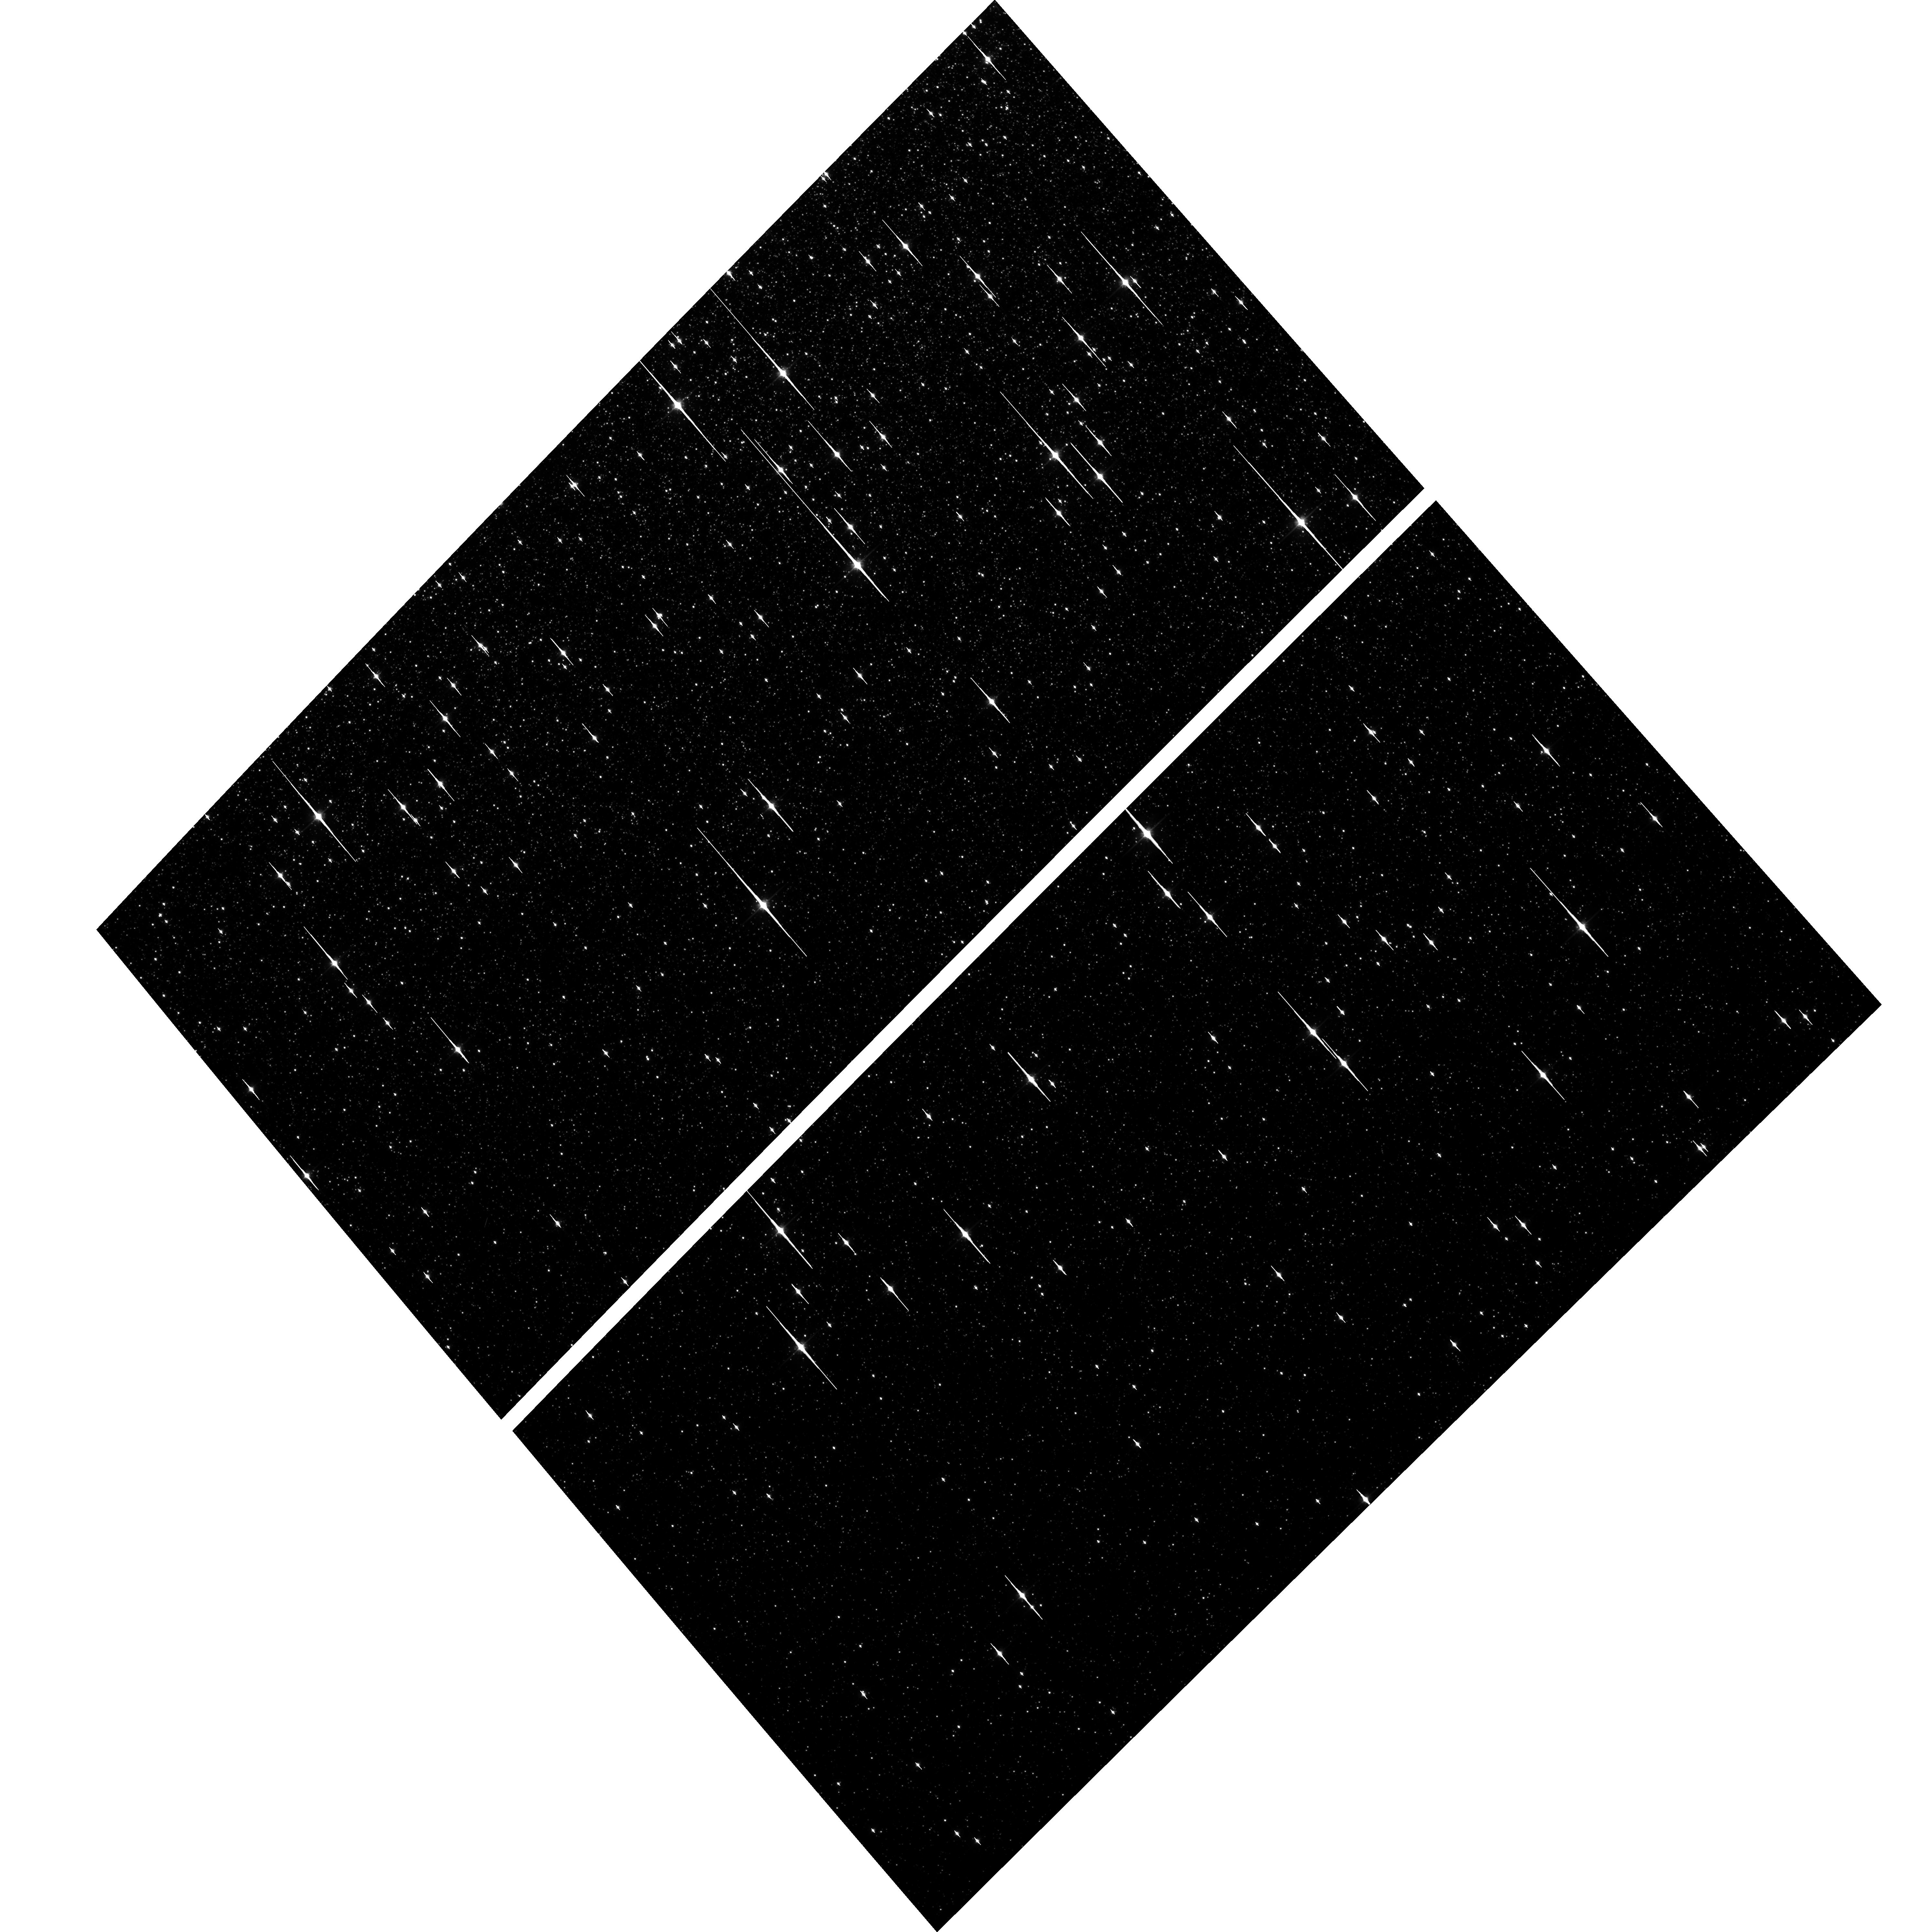
Target: NGC-5139-BRWNV1V3. Instrument: ACS/WFC. Filter: F814W. Exposure: 2 min. Observation ID: hst_16247_02_acs_wfc_f814w_jebd02

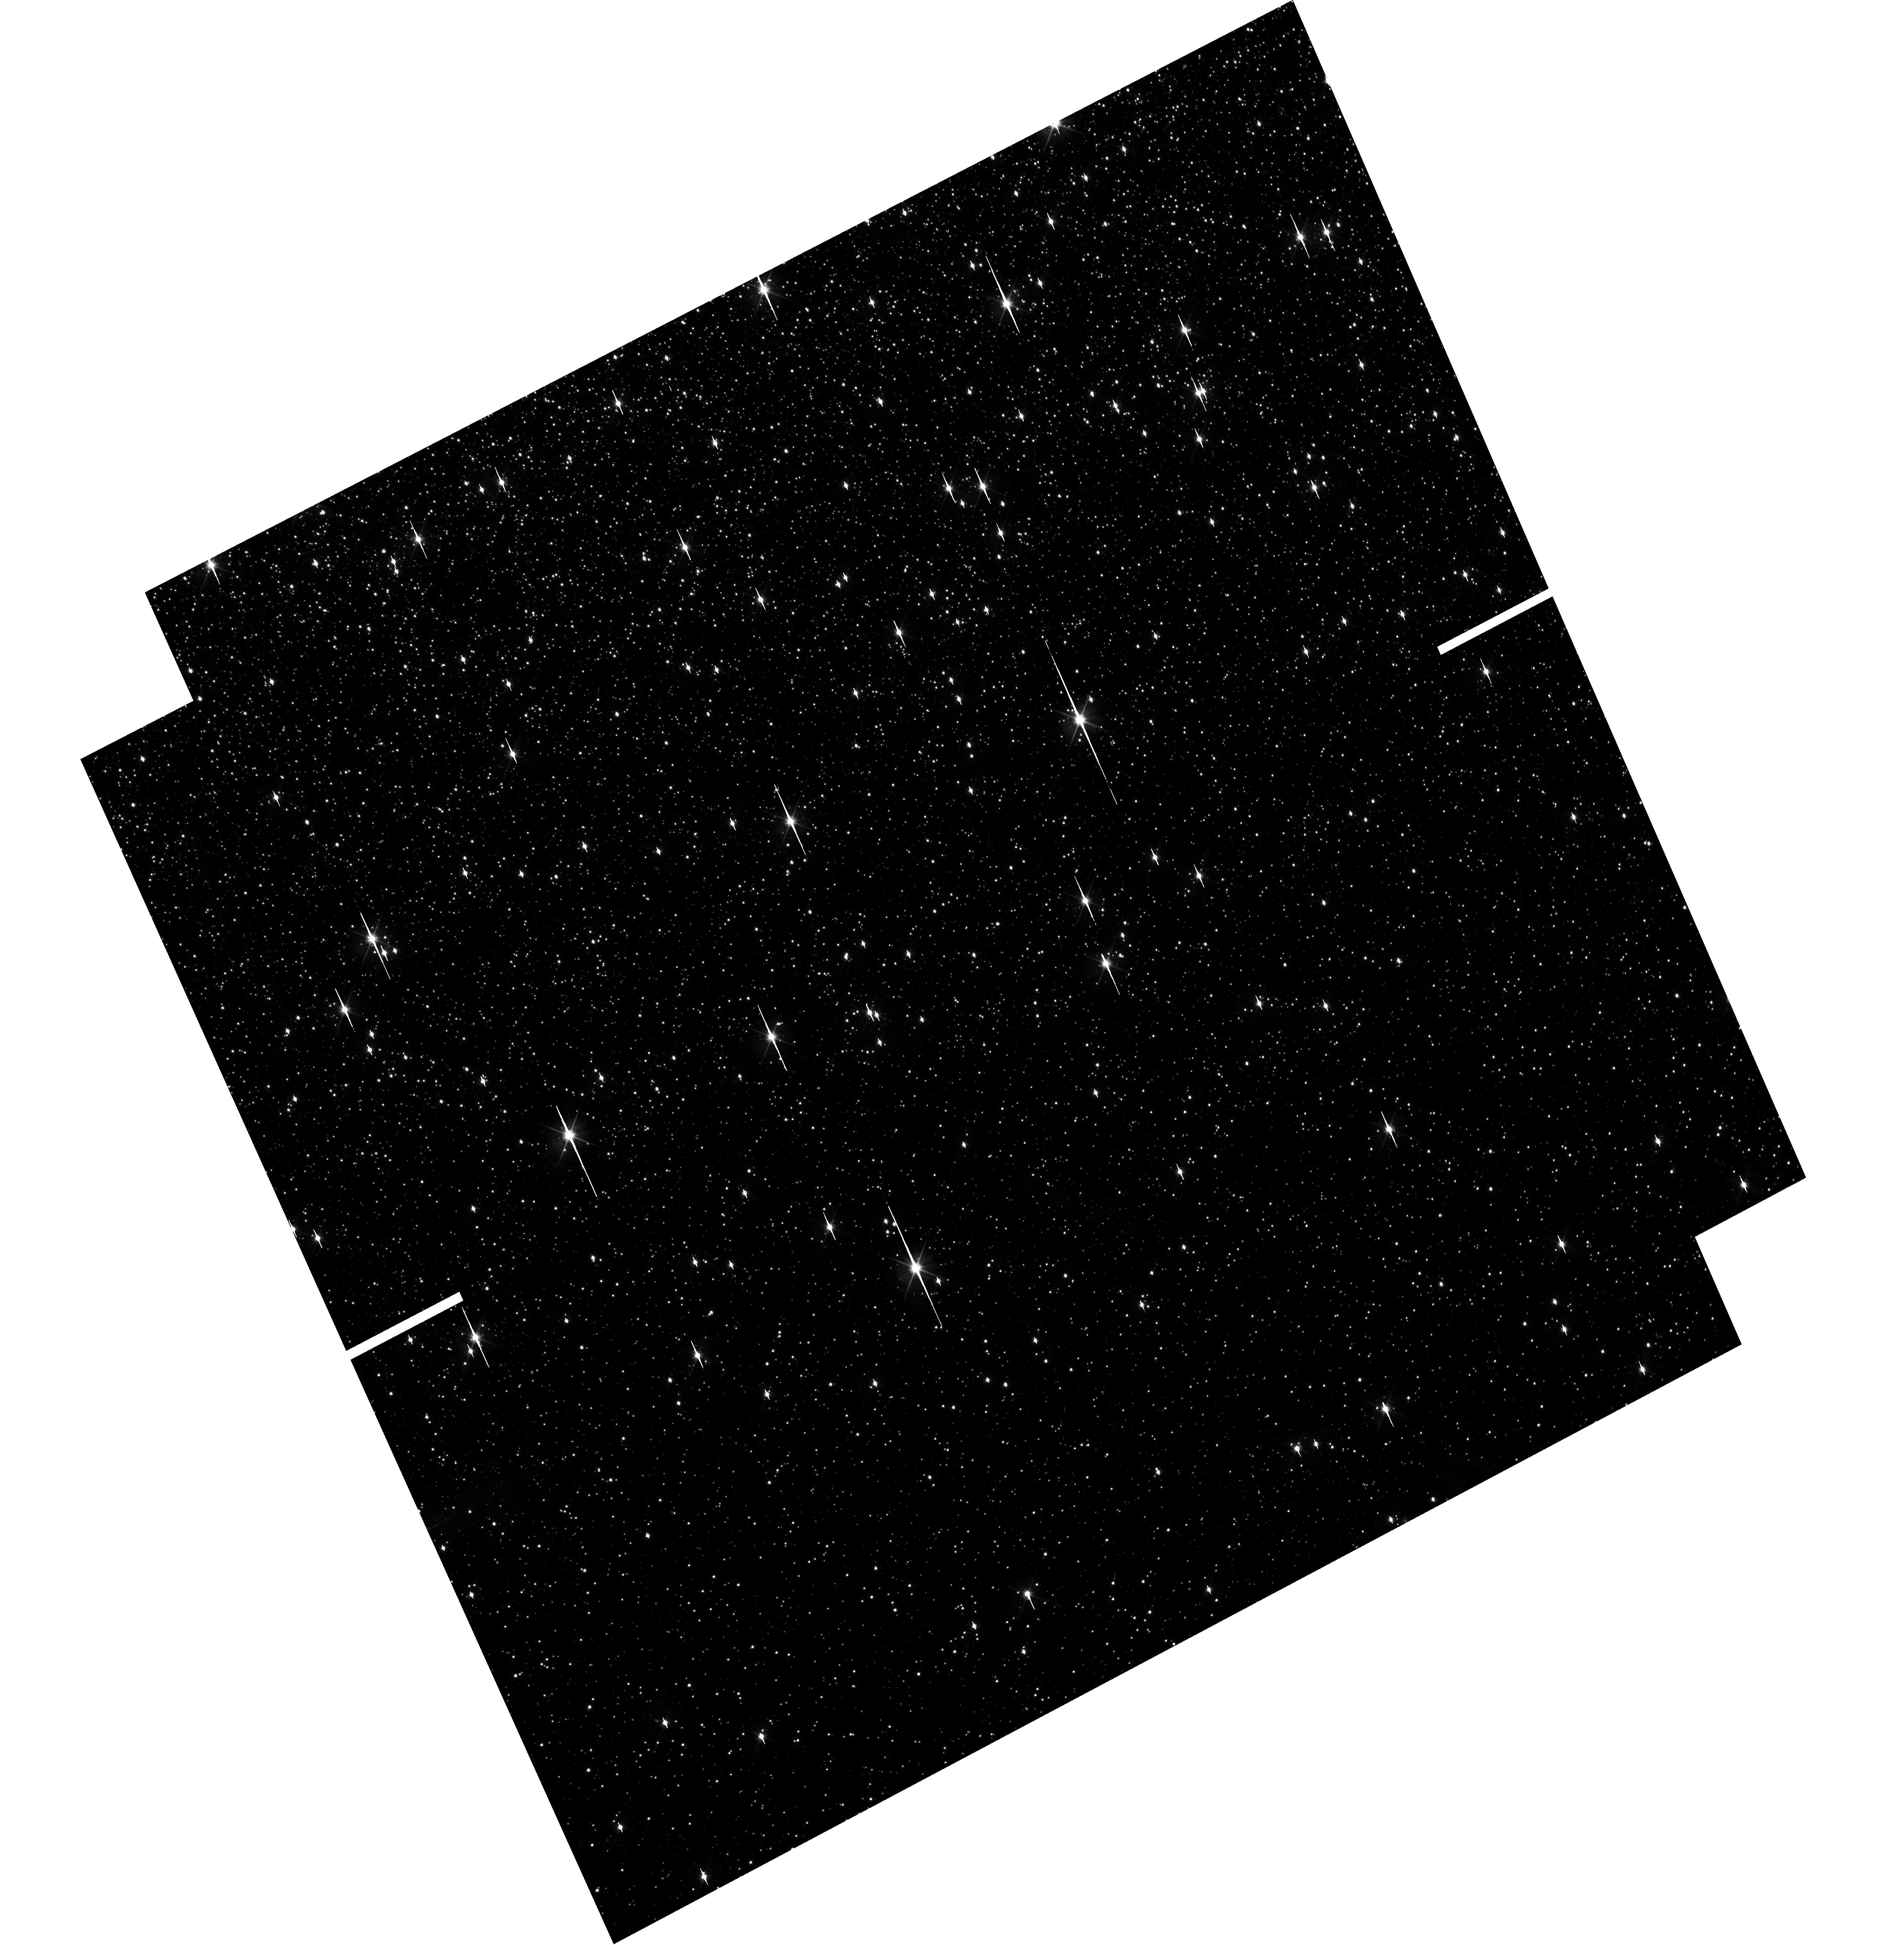
Target: NGC-5139-RSTTV1. Instrument: WFC3/UVIS. Filter: F606W. Exposure: 11 min. Observation ID: hst_16247_01_wfc3_uvis_f606w_iebd01

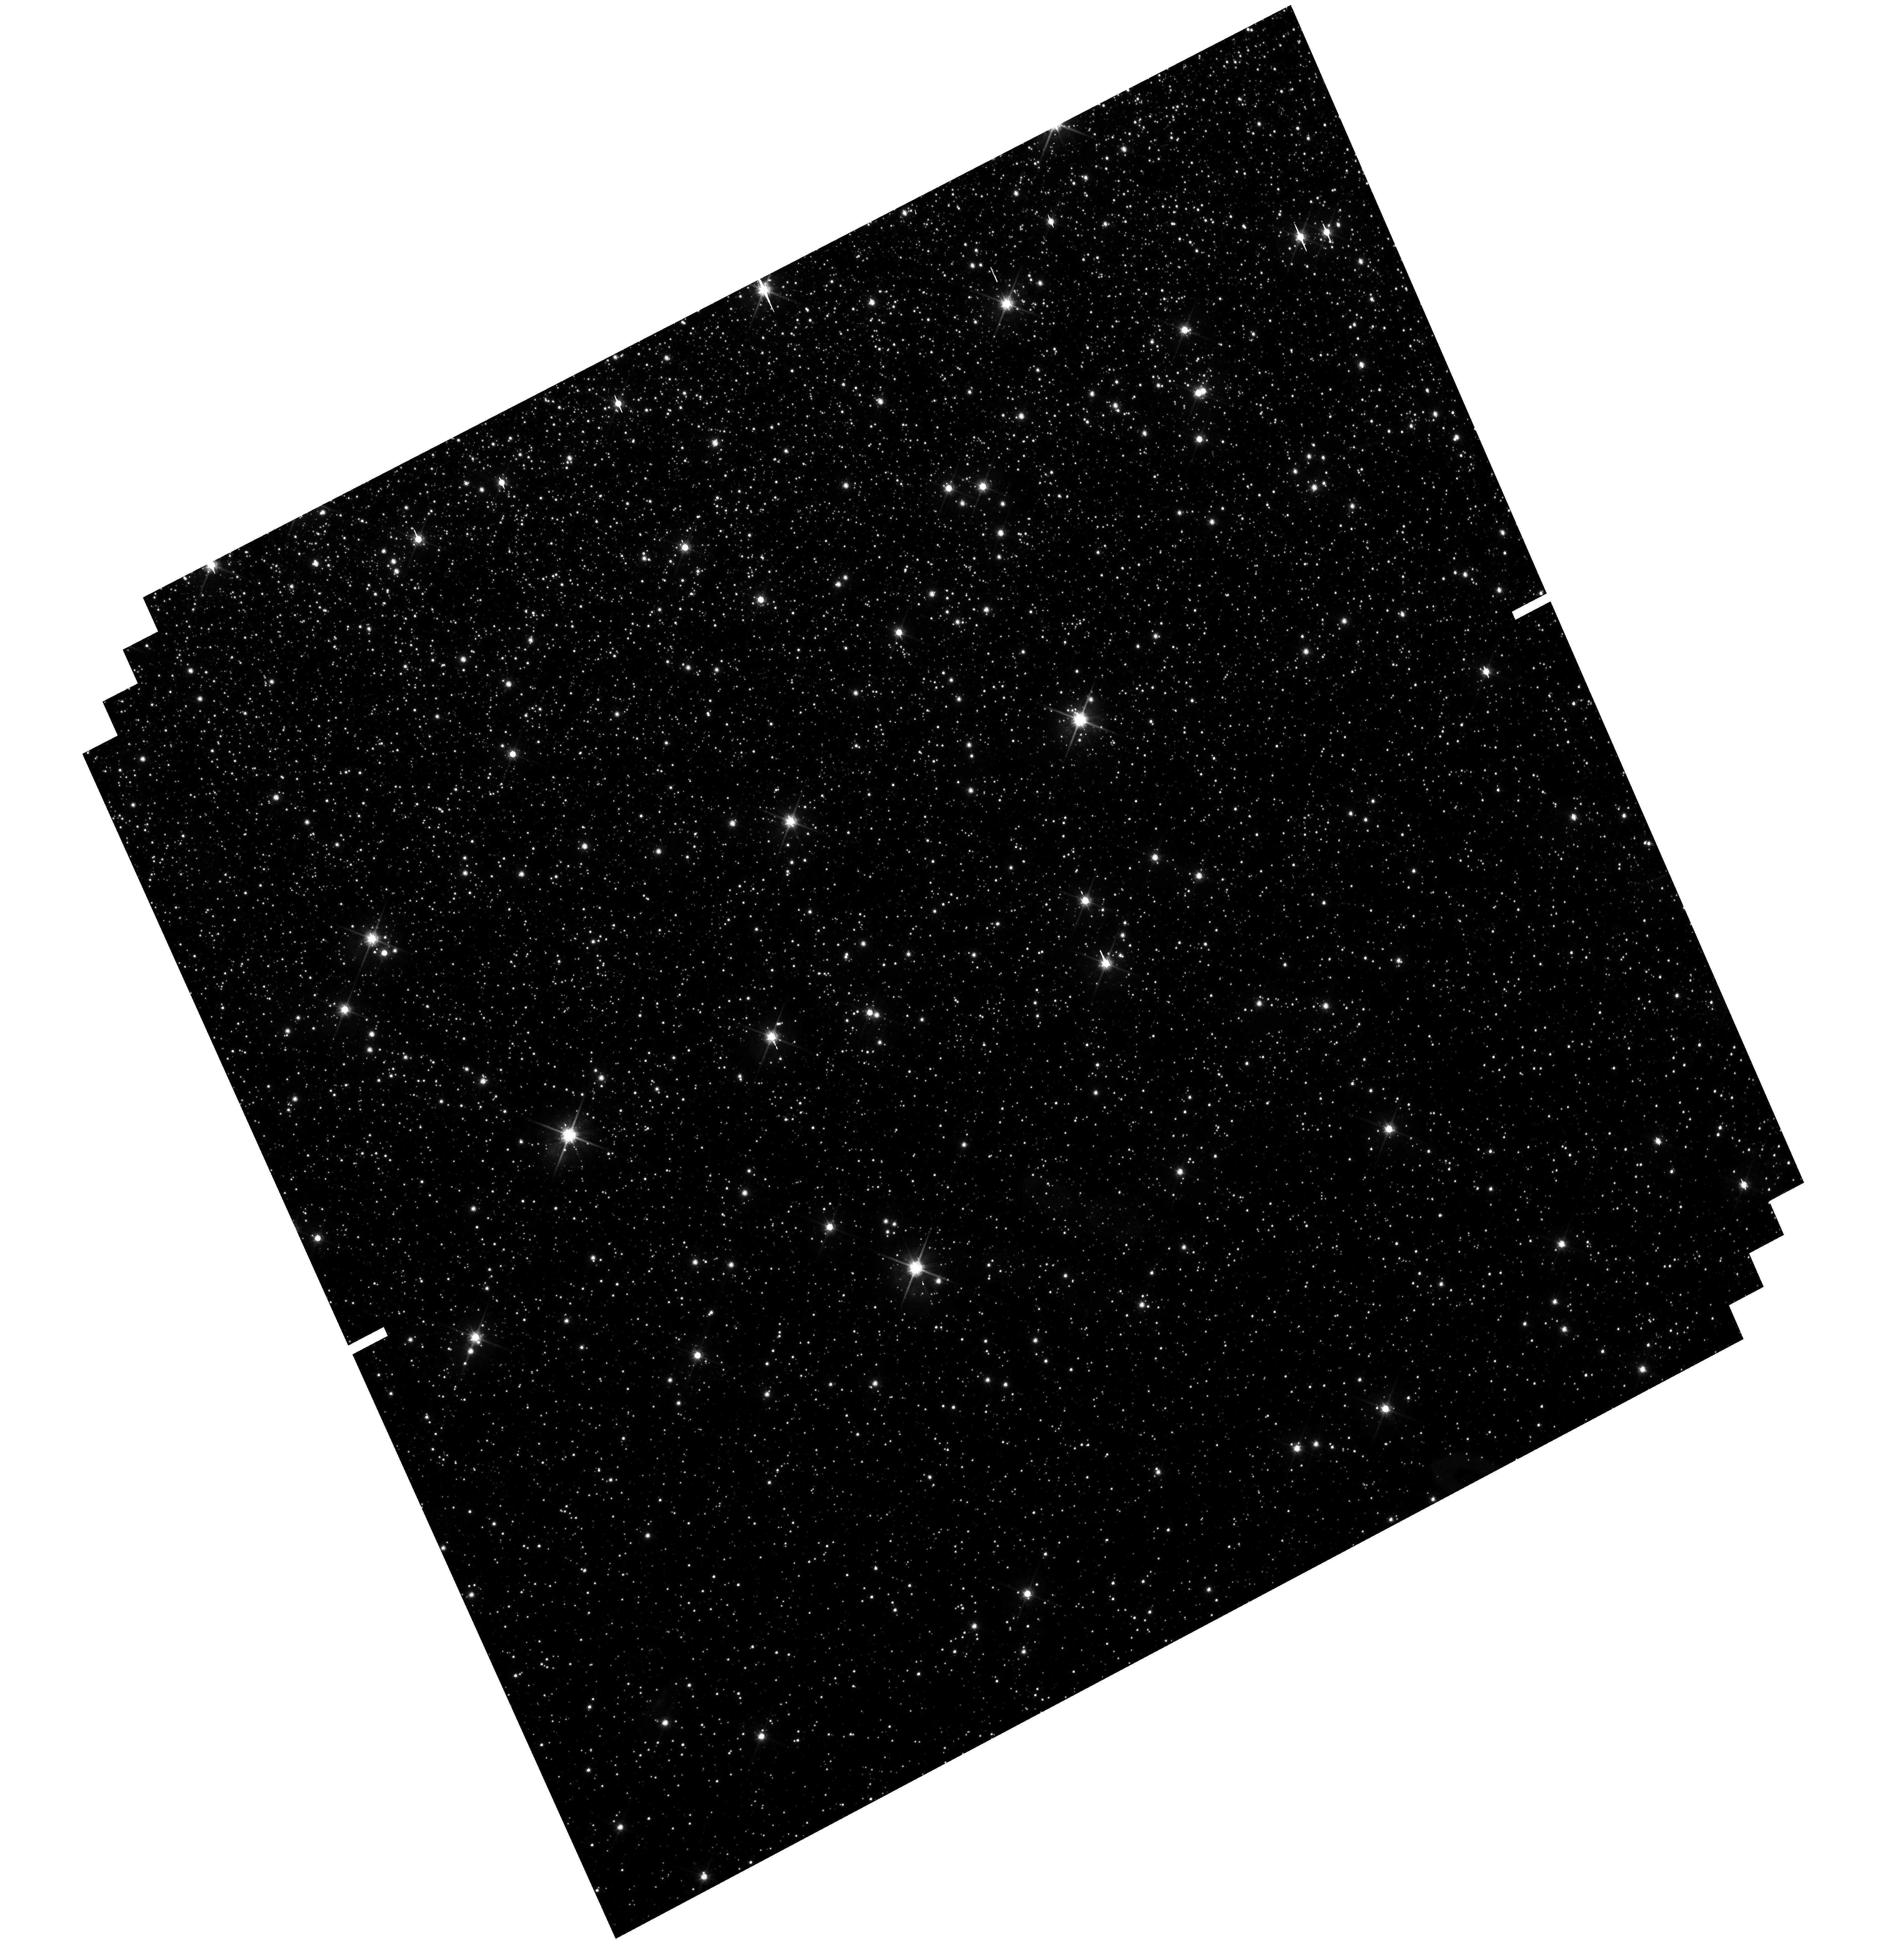
Target: NGC-5139-RSTTV1. Instrument: WFC3/UVIS. Filter: F814W. Exposure: 23 min. Observation ID: hst_16247_01_wfc3_uvis_f814w_iebd01

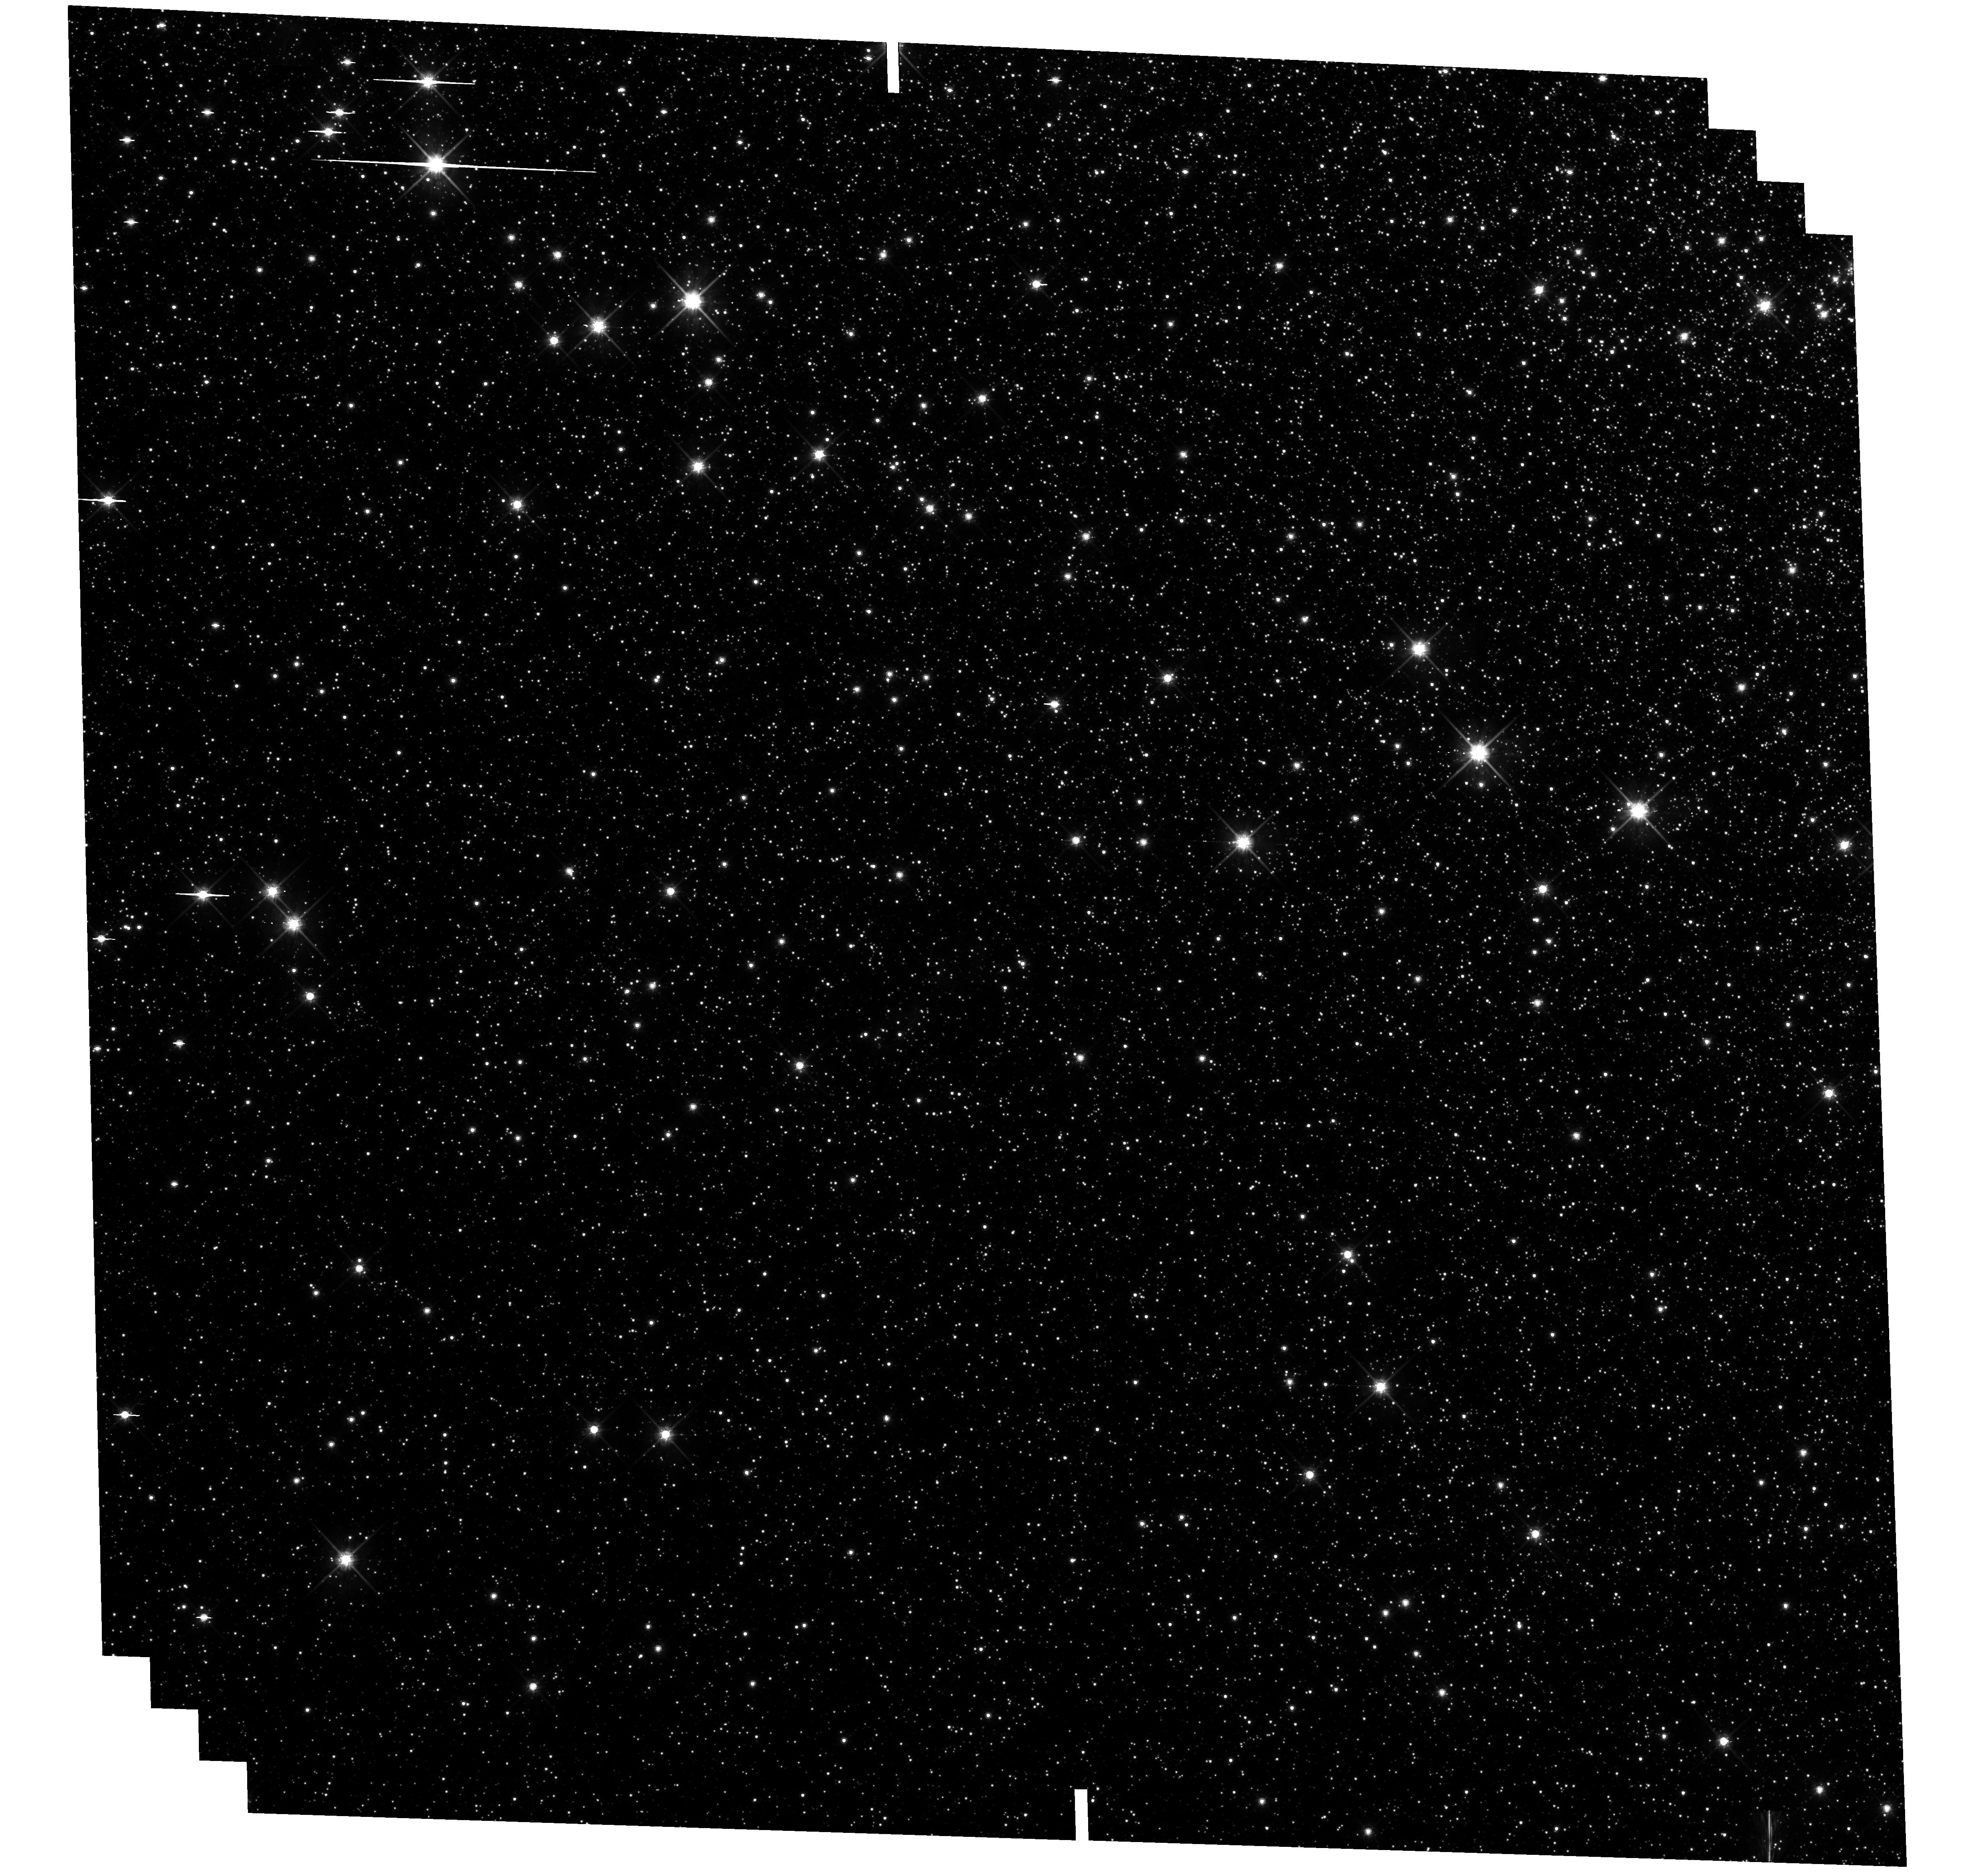
Target: NGC-5139-BRWNV1V3. Instrument: WFC3/UVIS. Filter: F814W. Exposure: 23 min. Observation ID: hst_16247_02_wfc3_uvis_f814w_iebd02

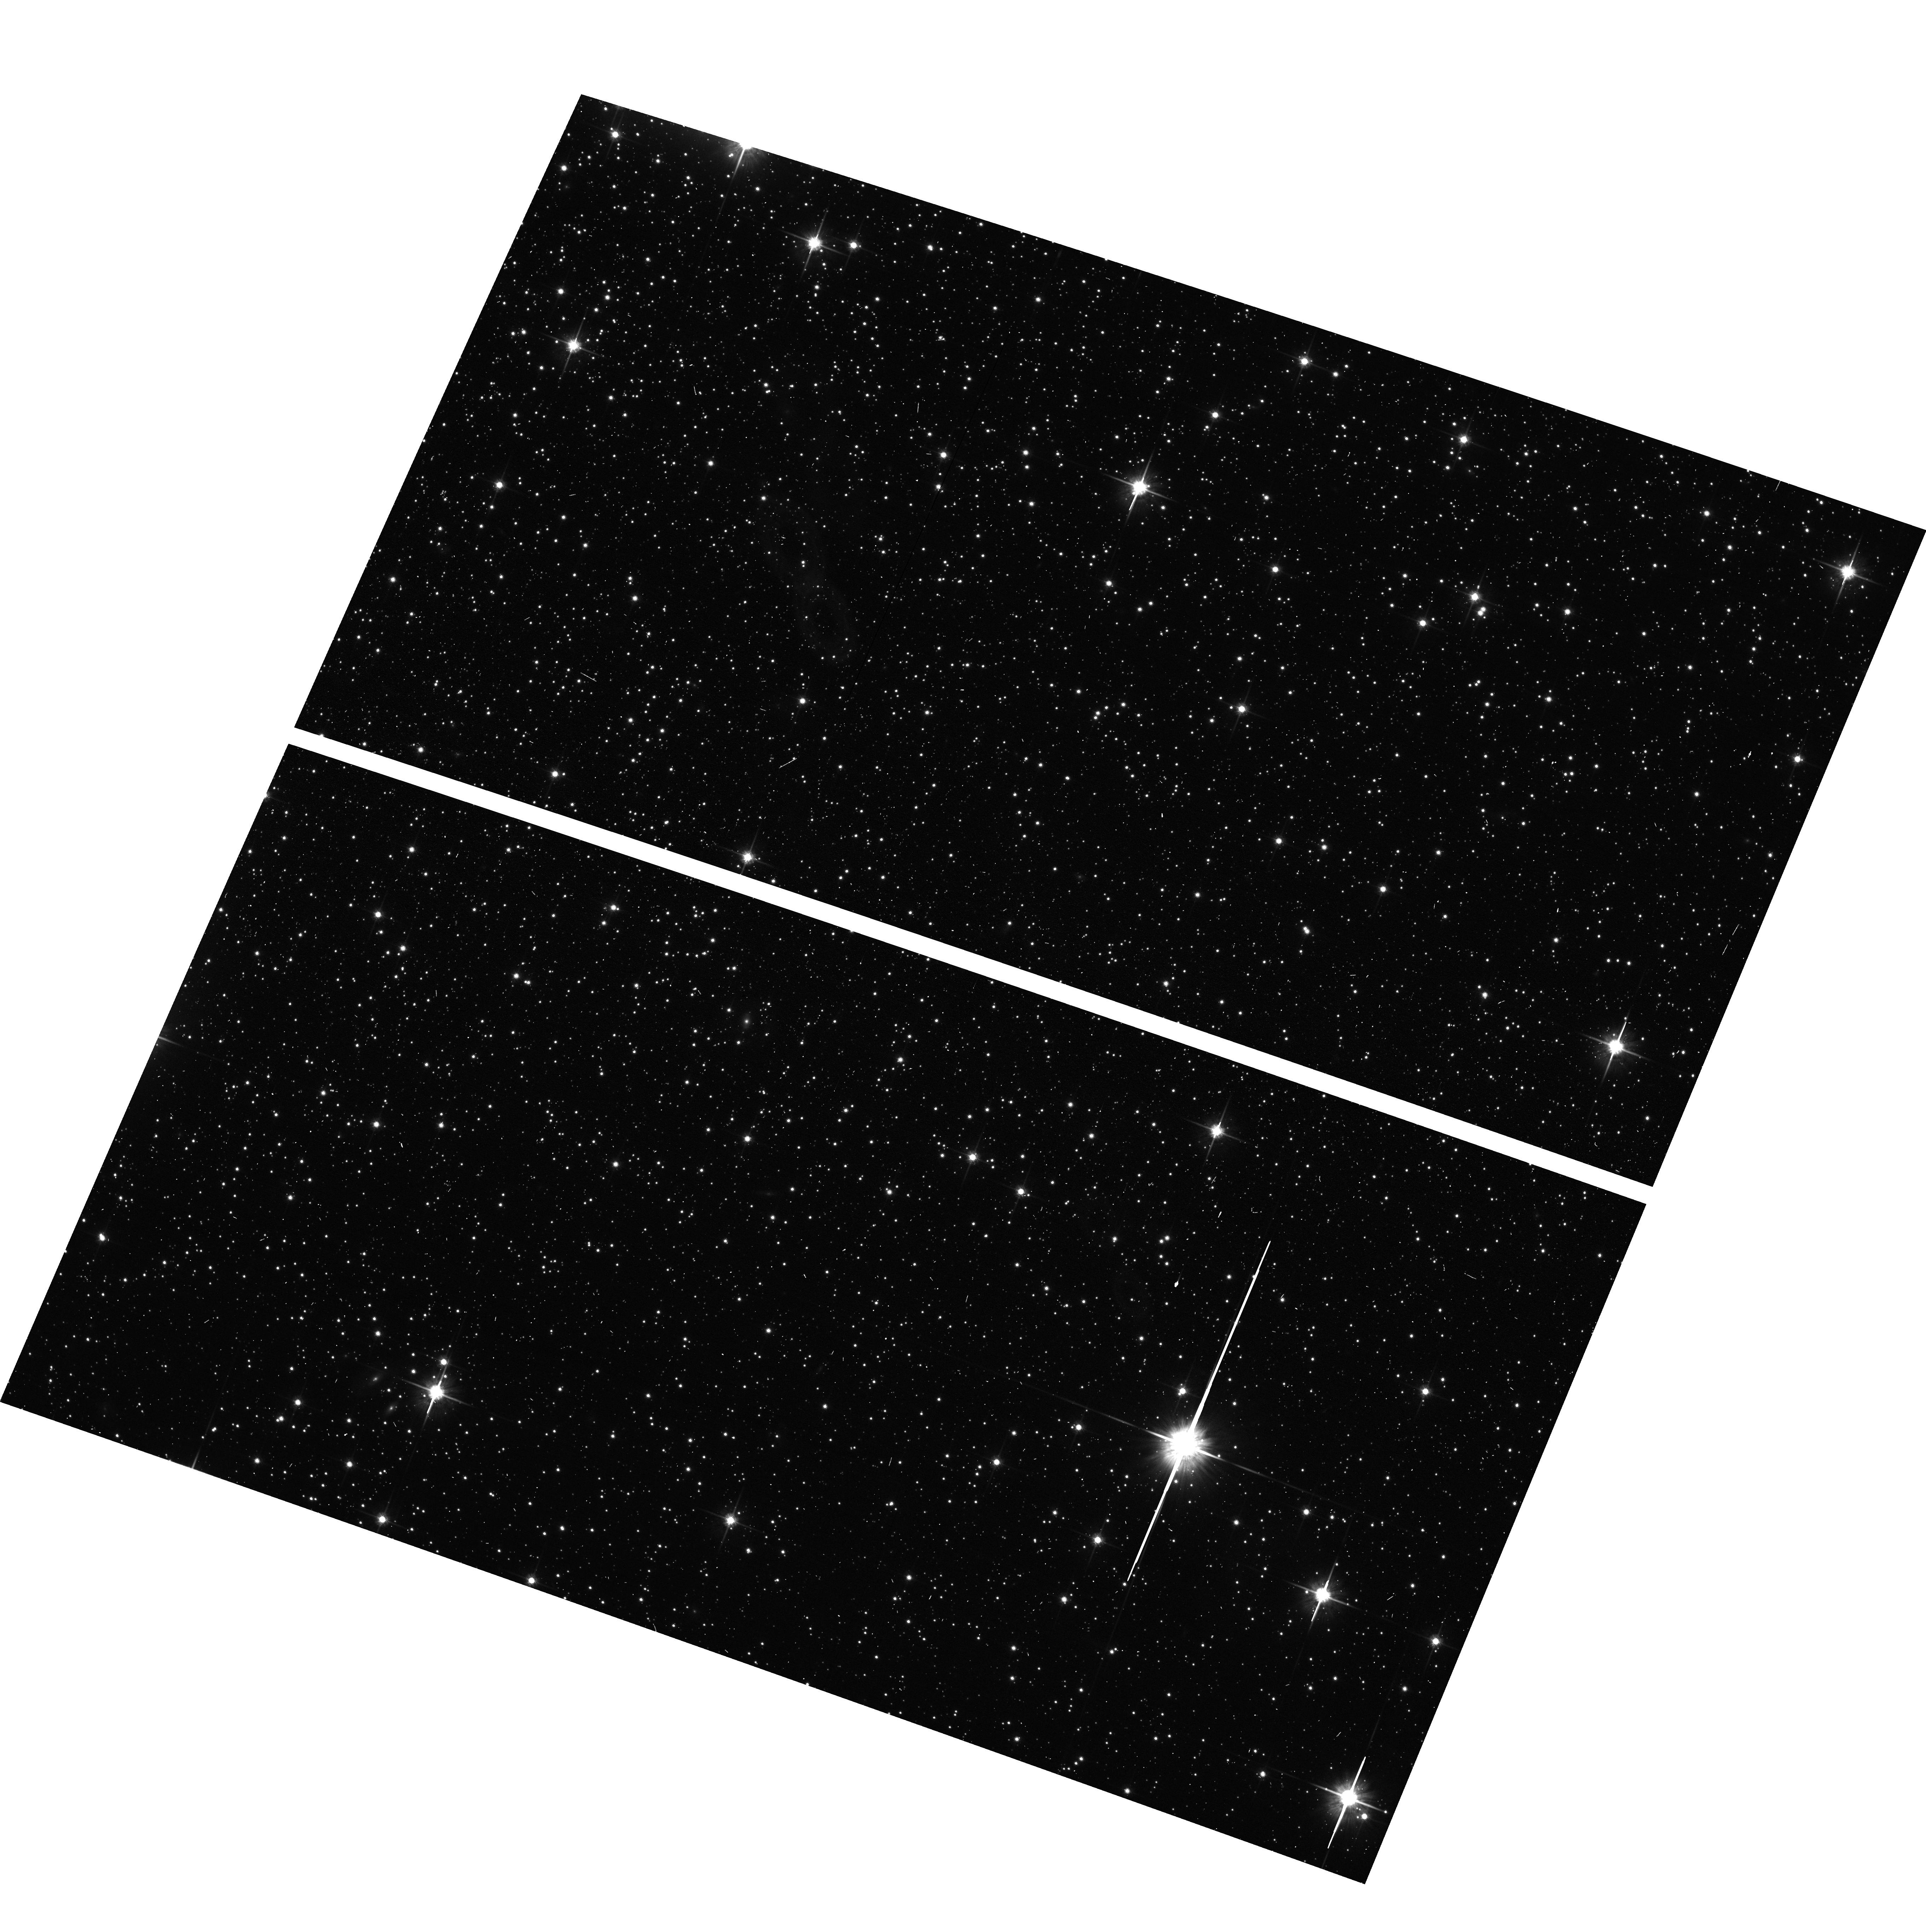
Target: NGC-5139-RSTTV1. Instrument: ACS/WFC. Filter: F814W. Exposure: 2 min. Observation ID: hst_16247_01_acs_wfc_f814w_jebd01

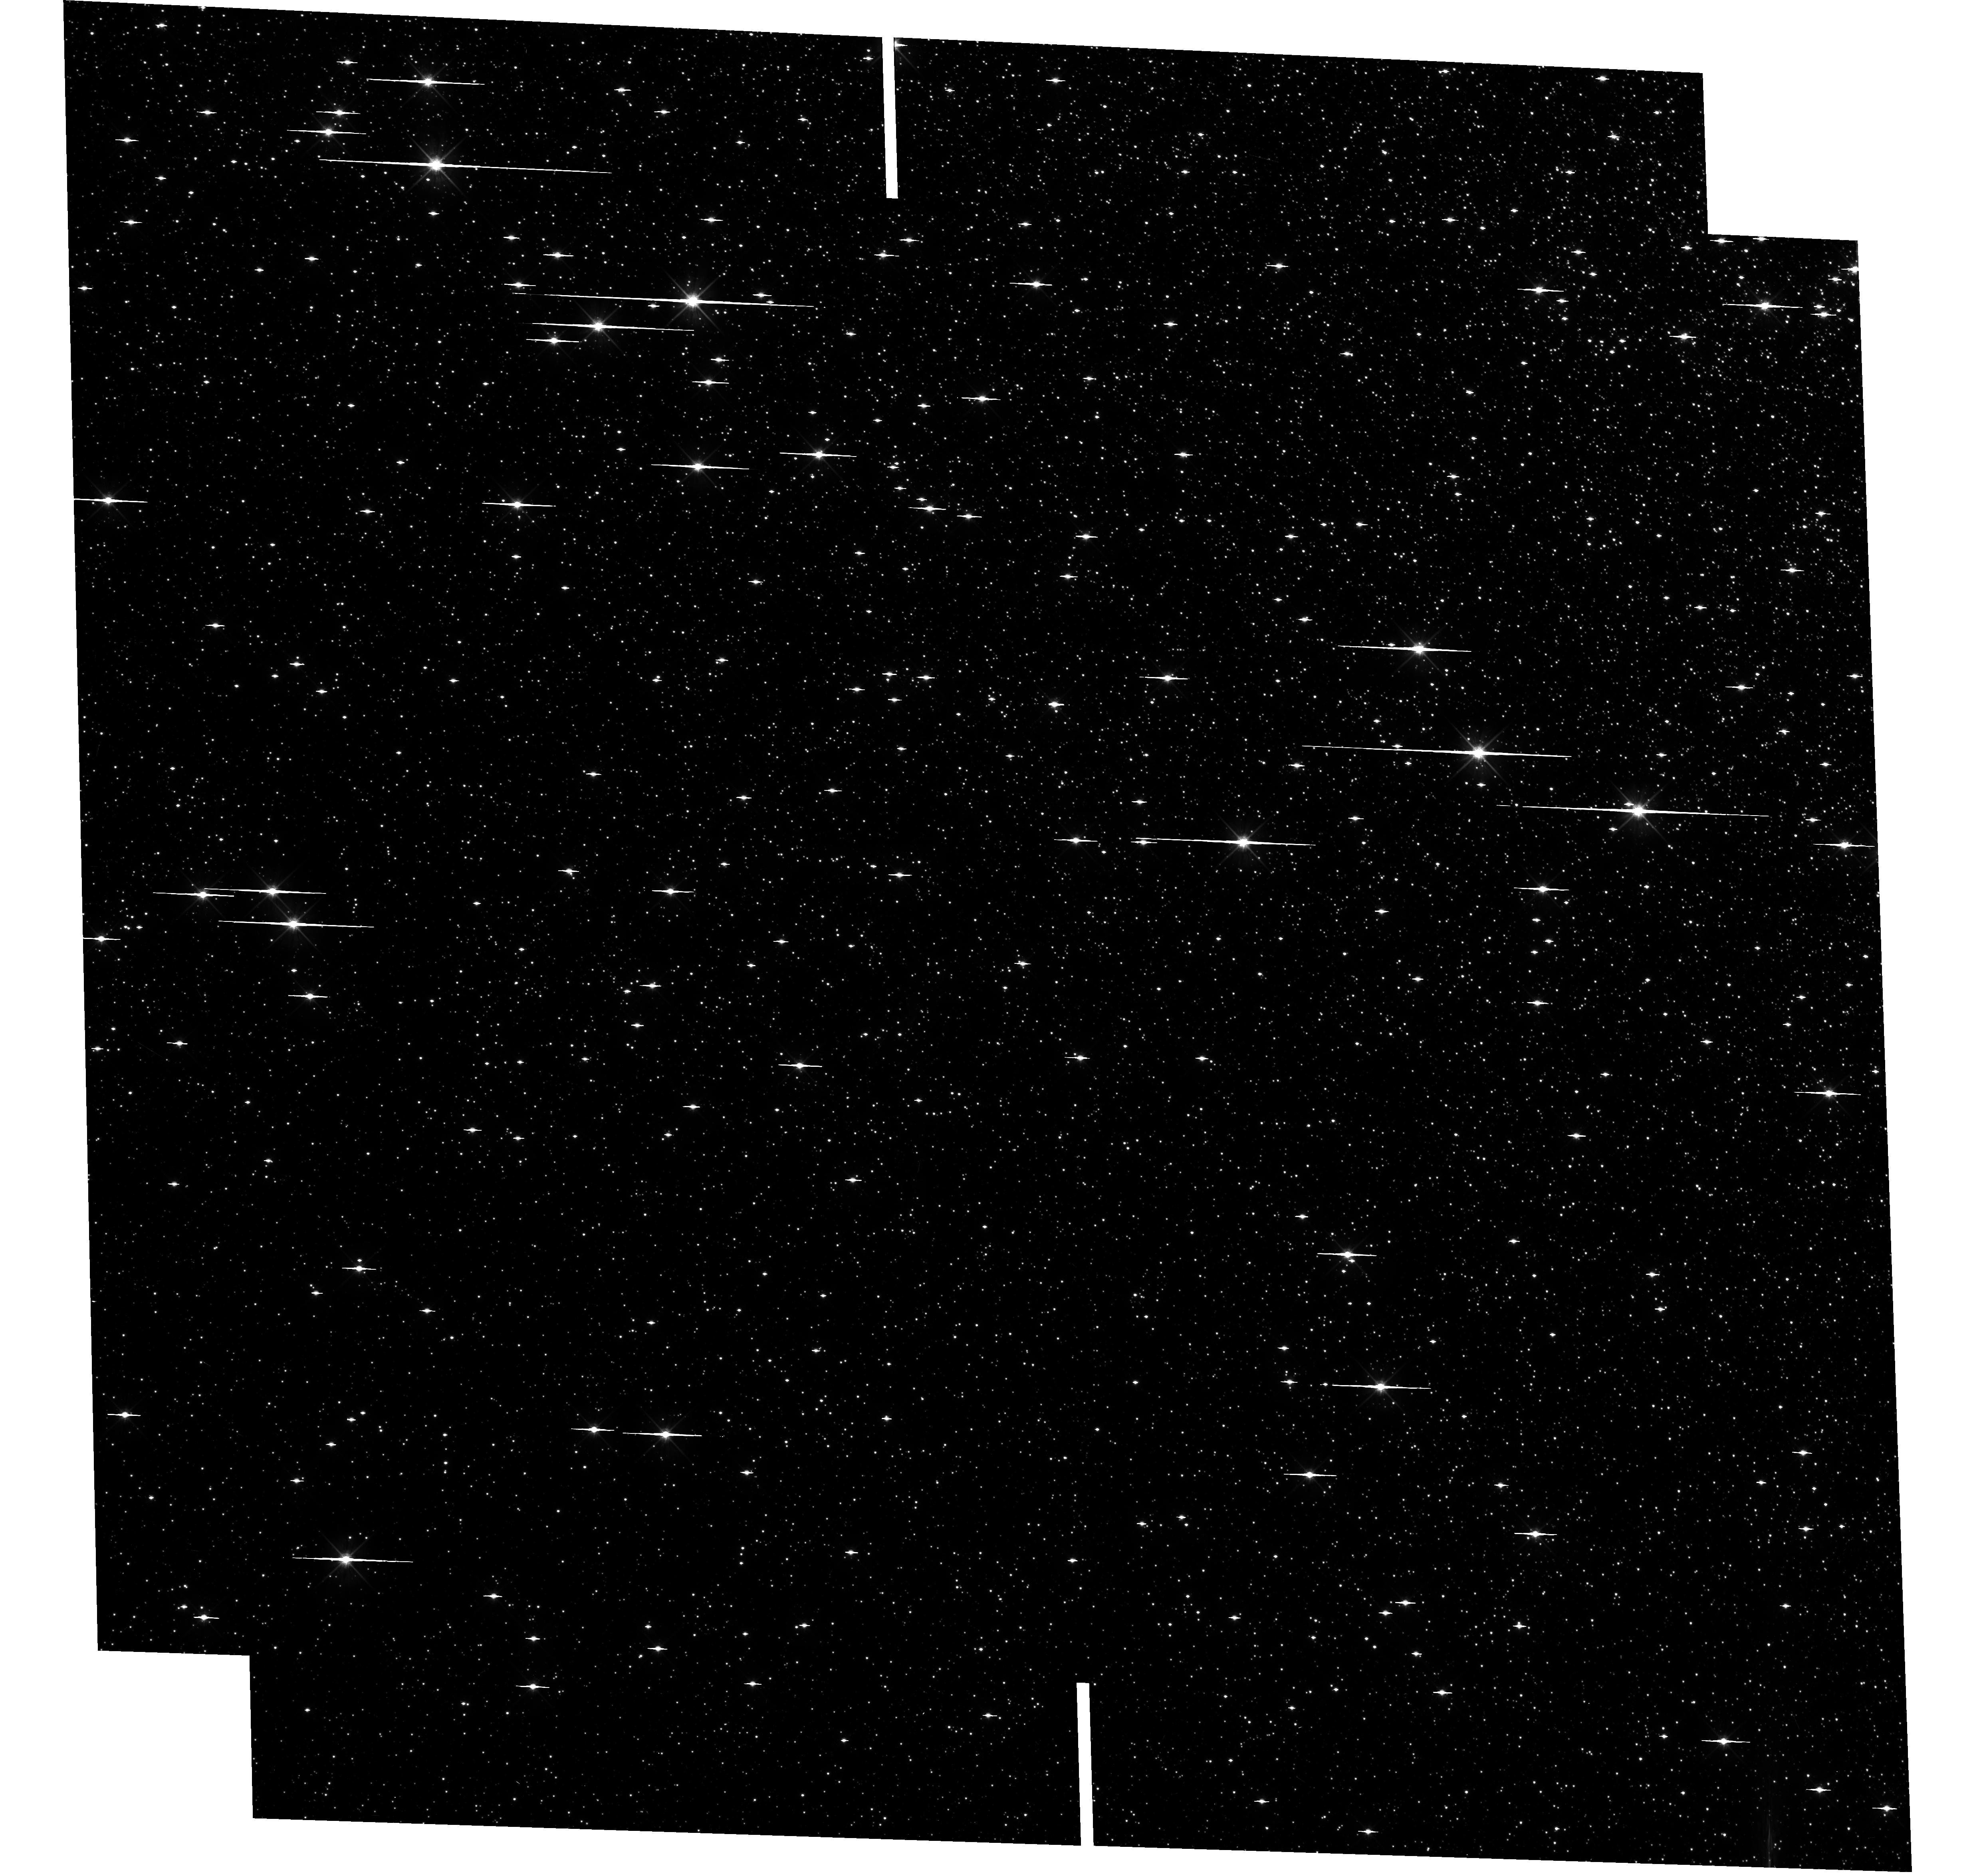
Target: NGC-5139-BRWNV1V3. Instrument: WFC3/UVIS. Filter: F606W. Exposure: 11 min. Observation ID: hst_16247_02_wfc3_uvis_f606w_iebd02

The radial chromosomic map of Omega Centauri (PI: Scalco, Michele)

A complete characterization of the spatial distributions of the different multiple stellar populations in Omega Centauri is of fundamental importance to study their formation and dynamical history. Recent studies have revealed a very complex picture of this cluster and found the presence of 15 different sub-populations groups. While previous studies have found a radial gradient in the number fraction of the two major groups of stellar populations, nothing is known about the radial variation of all the other groups of sub-populations. Studies of all the sub-populations are available in the core (from the literature) and in the outermost regions (from HST archival observations) of the cluster, while data in the intermediate regions are missing. These intermediate regions are those where the strongest radial gradient of the two major groups of stars has been found and they are thus essential to explore possible structural differences between all the different sub-groups. Here we propose to collect the missing observations needed to separate and identify all the sub-groups multiple populations in these intermediate regions. This will give us the opportunity to obtain the necessary radial coverage to trace for the first time the radial gradient of all the multiple populations along almost the entire cluster. Such a major improvement requires a relatively modest investment of only two additional HST orbits.